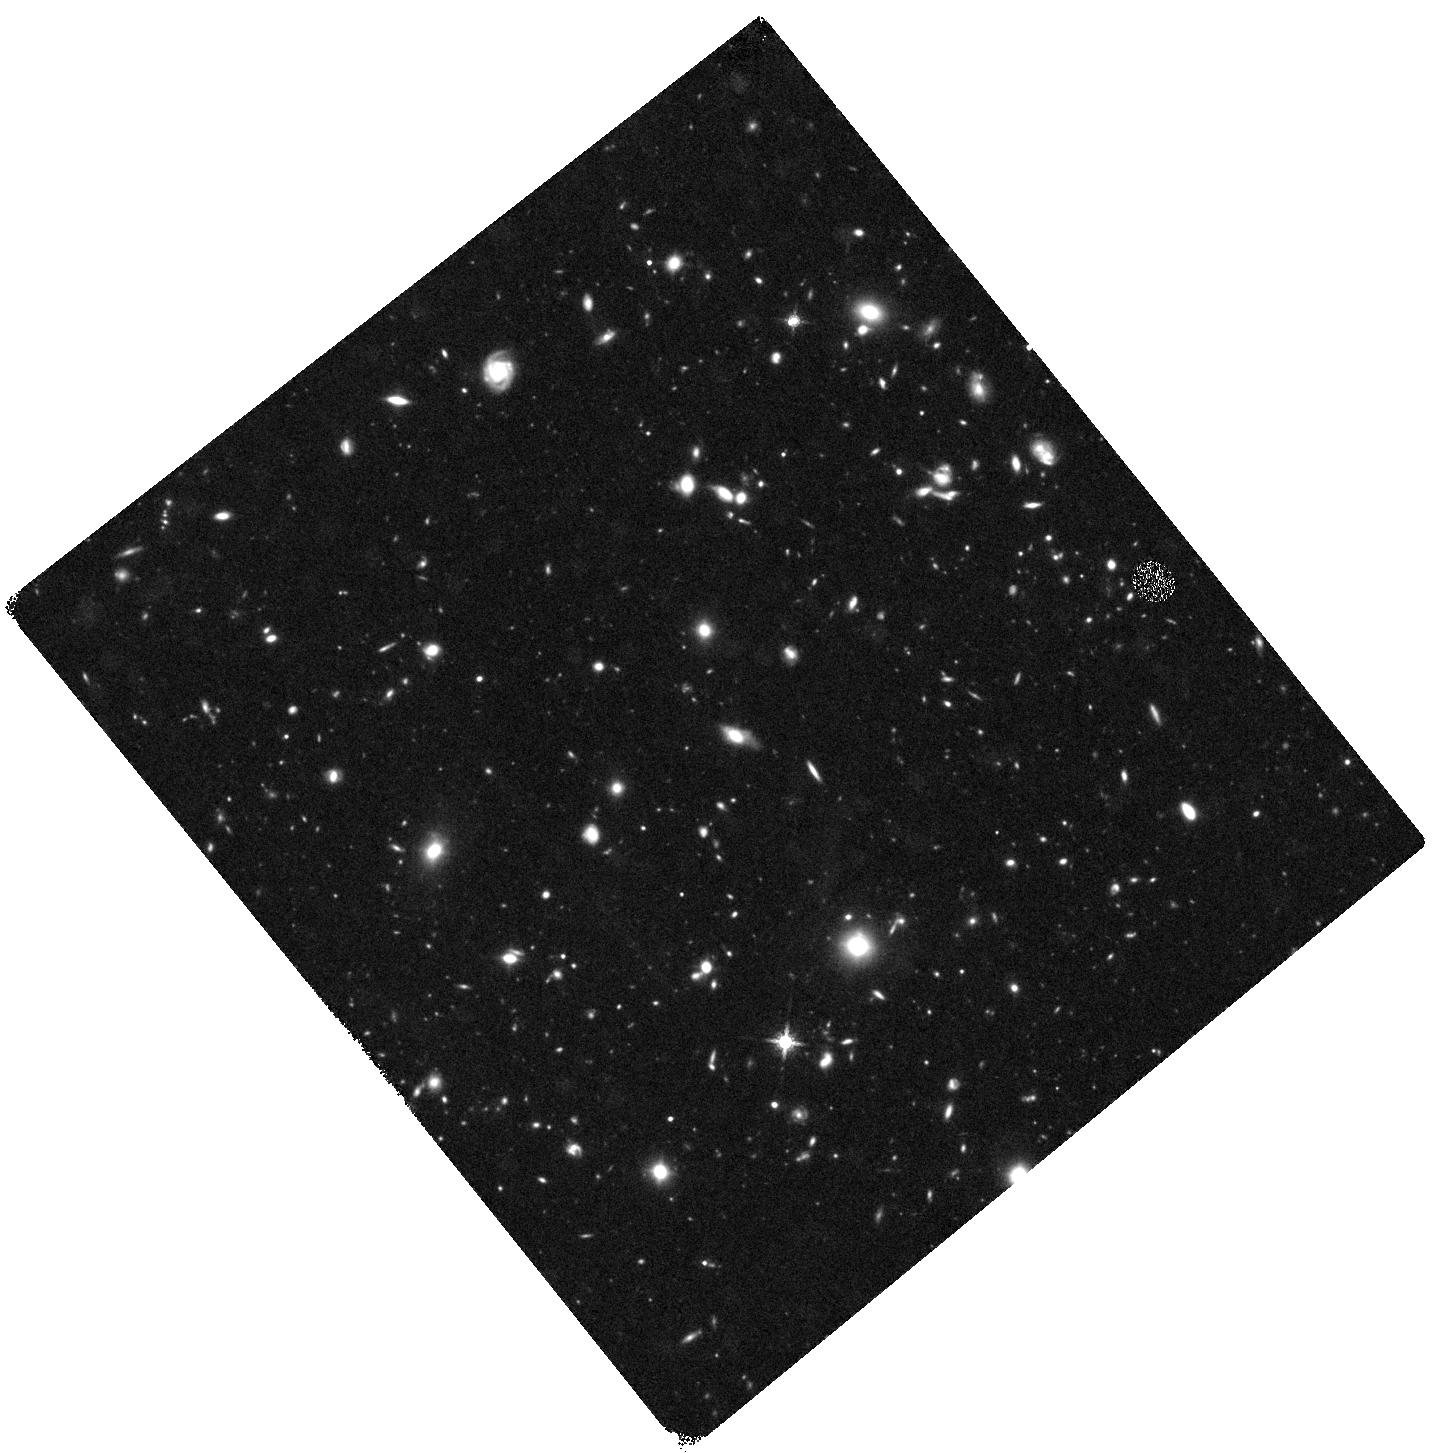
Target: HUDF-DEEP-WFC3
Instrument: WFC3/IR
Filter: F160W
Exposure: 1.5 h
Observation ID: hst_12498_10_wfc3_ir_f160w_ibp310

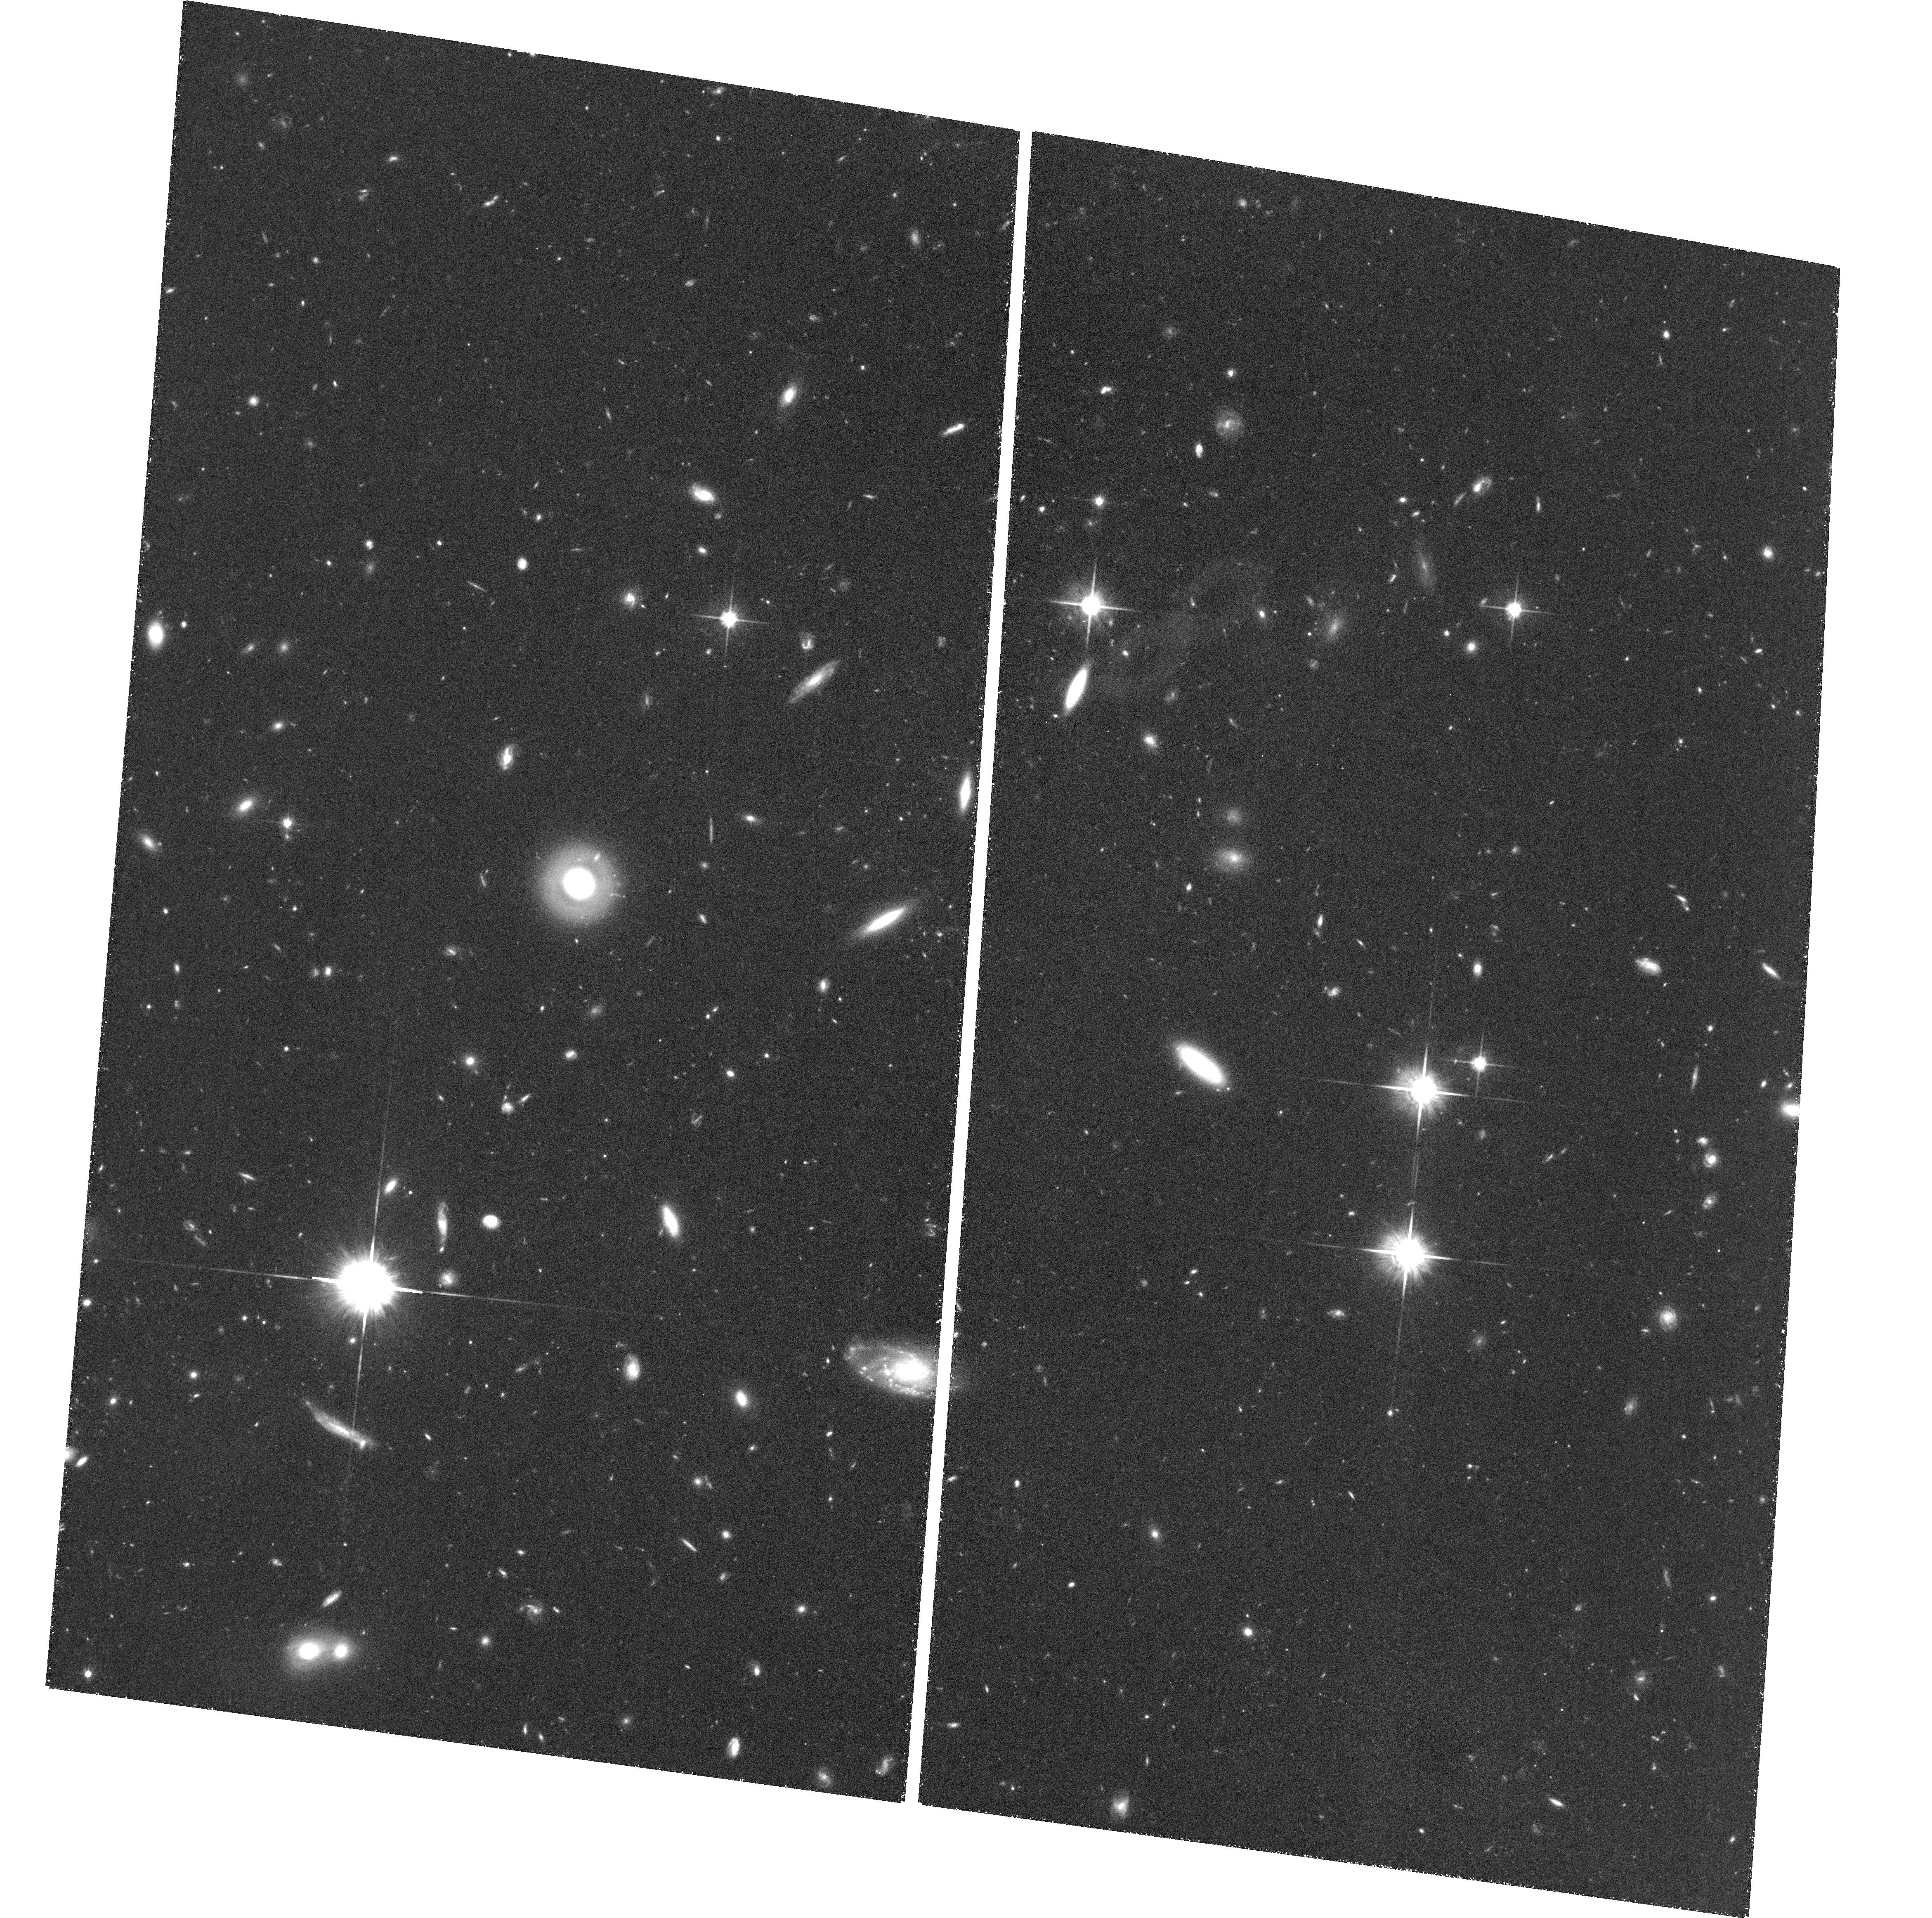
Target: field at RA 53.245°, Dec -27.848°
Instrument: ACS/WFC
Filter: F814W
Exposure: 1.4 h
Observation ID: hst_12498_27_acs_wfc_f814w_jbp327

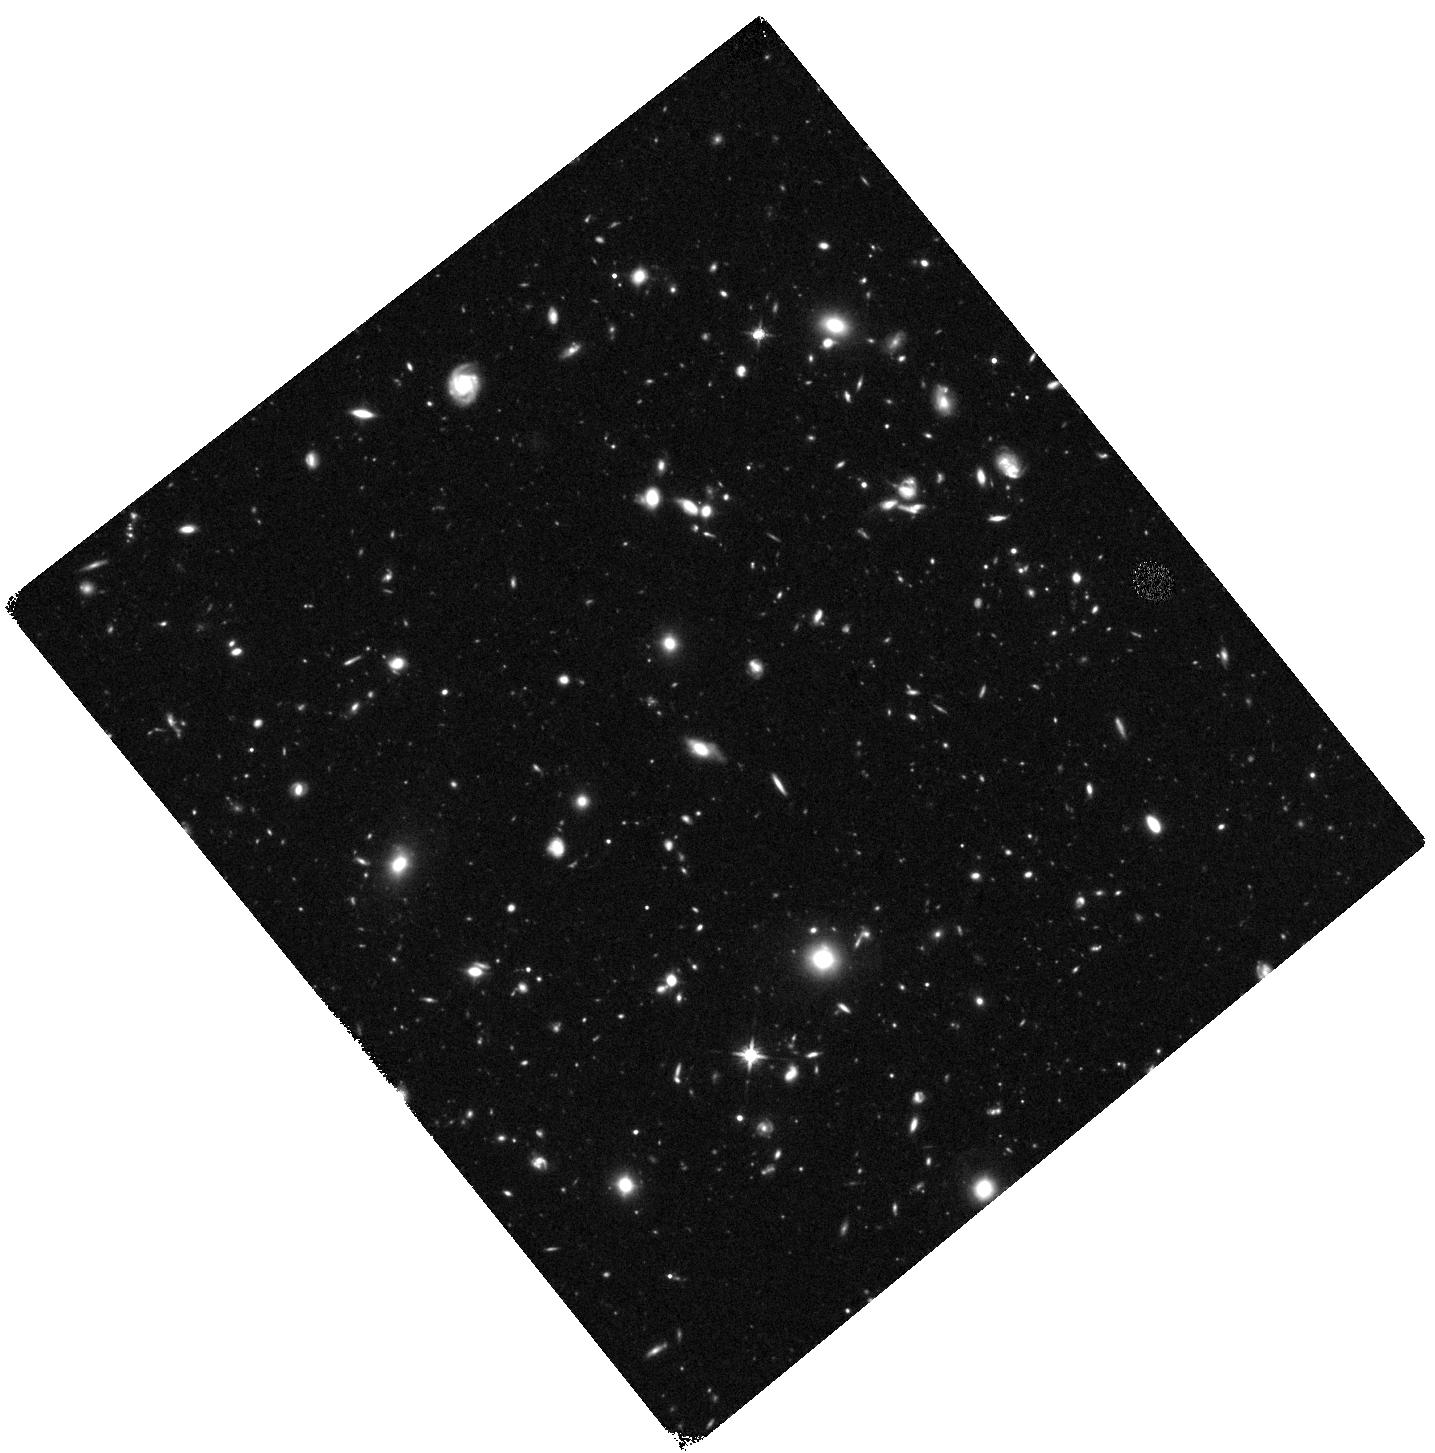
Target: HUDF-DEEP-WFC3
Instrument: WFC3/IR
Filter: F140W
Exposure: 1.5 h
Observation ID: hst_12498_58_wfc3_ir_f140w_ibp358

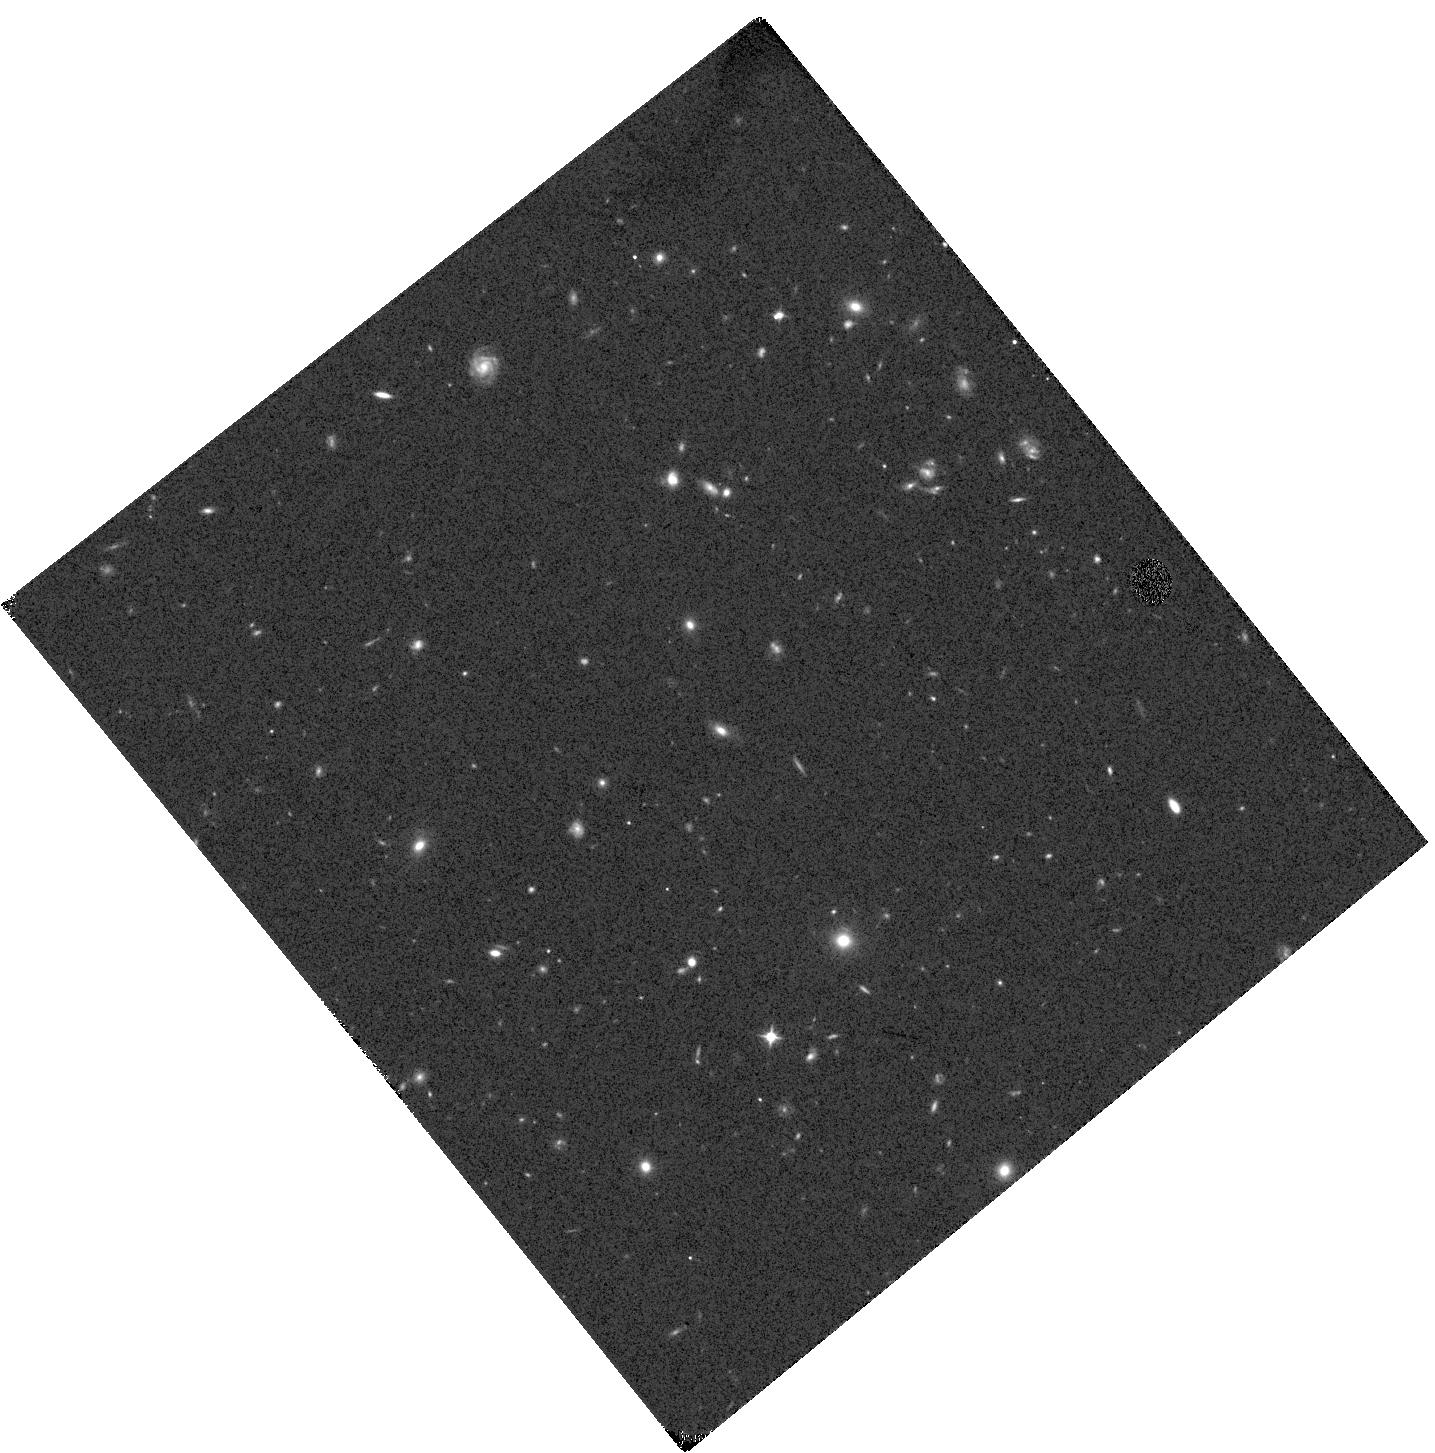
Target: HUDF-DEEP-WFC3
Instrument: WFC3/IR
Filter: F105W
Exposure: 1.5 h
Observation ID: hst_12498_48_wfc3_ir_f105w_ibp348

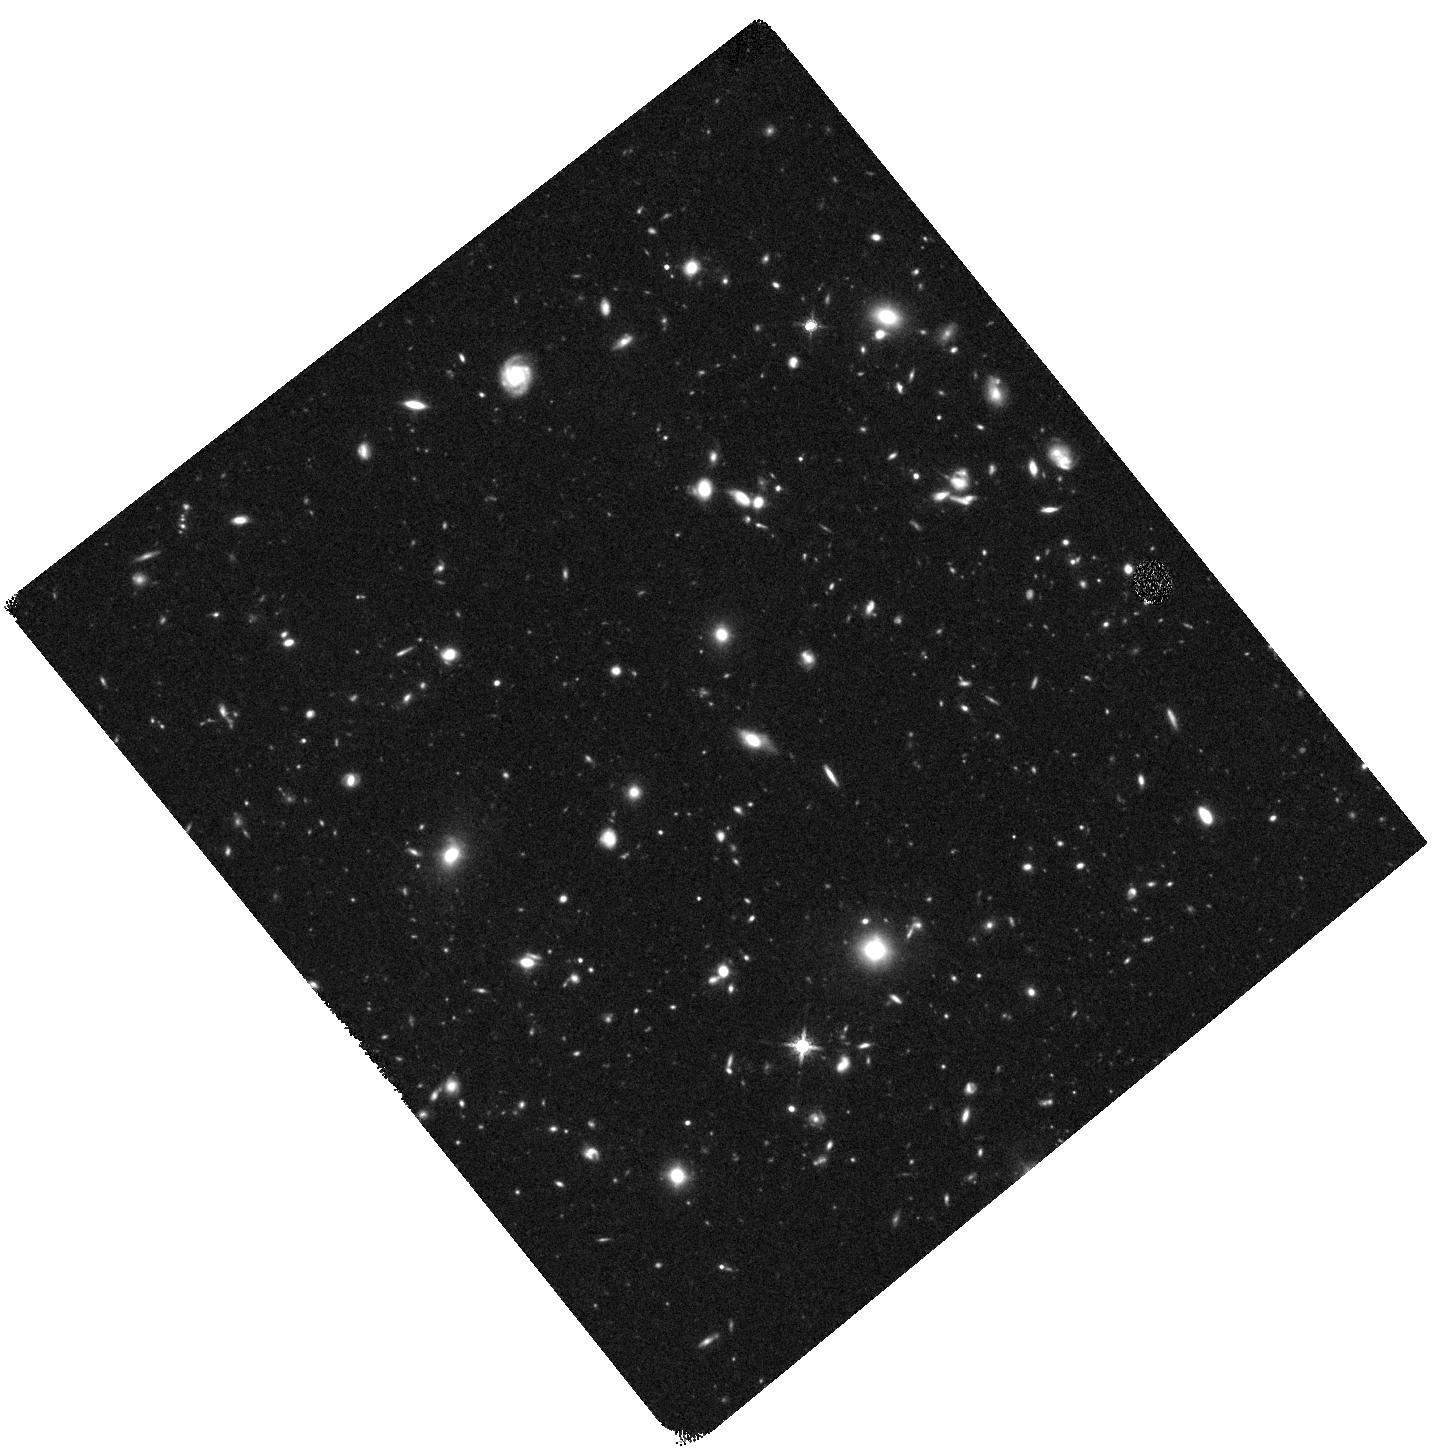
Target: HUDF-DEEP-WFC3
Instrument: WFC3/IR
Filter: F160W
Exposure: 1.5 h
Observation ID: hst_12498_07_wfc3_ir_f160w_ibp307

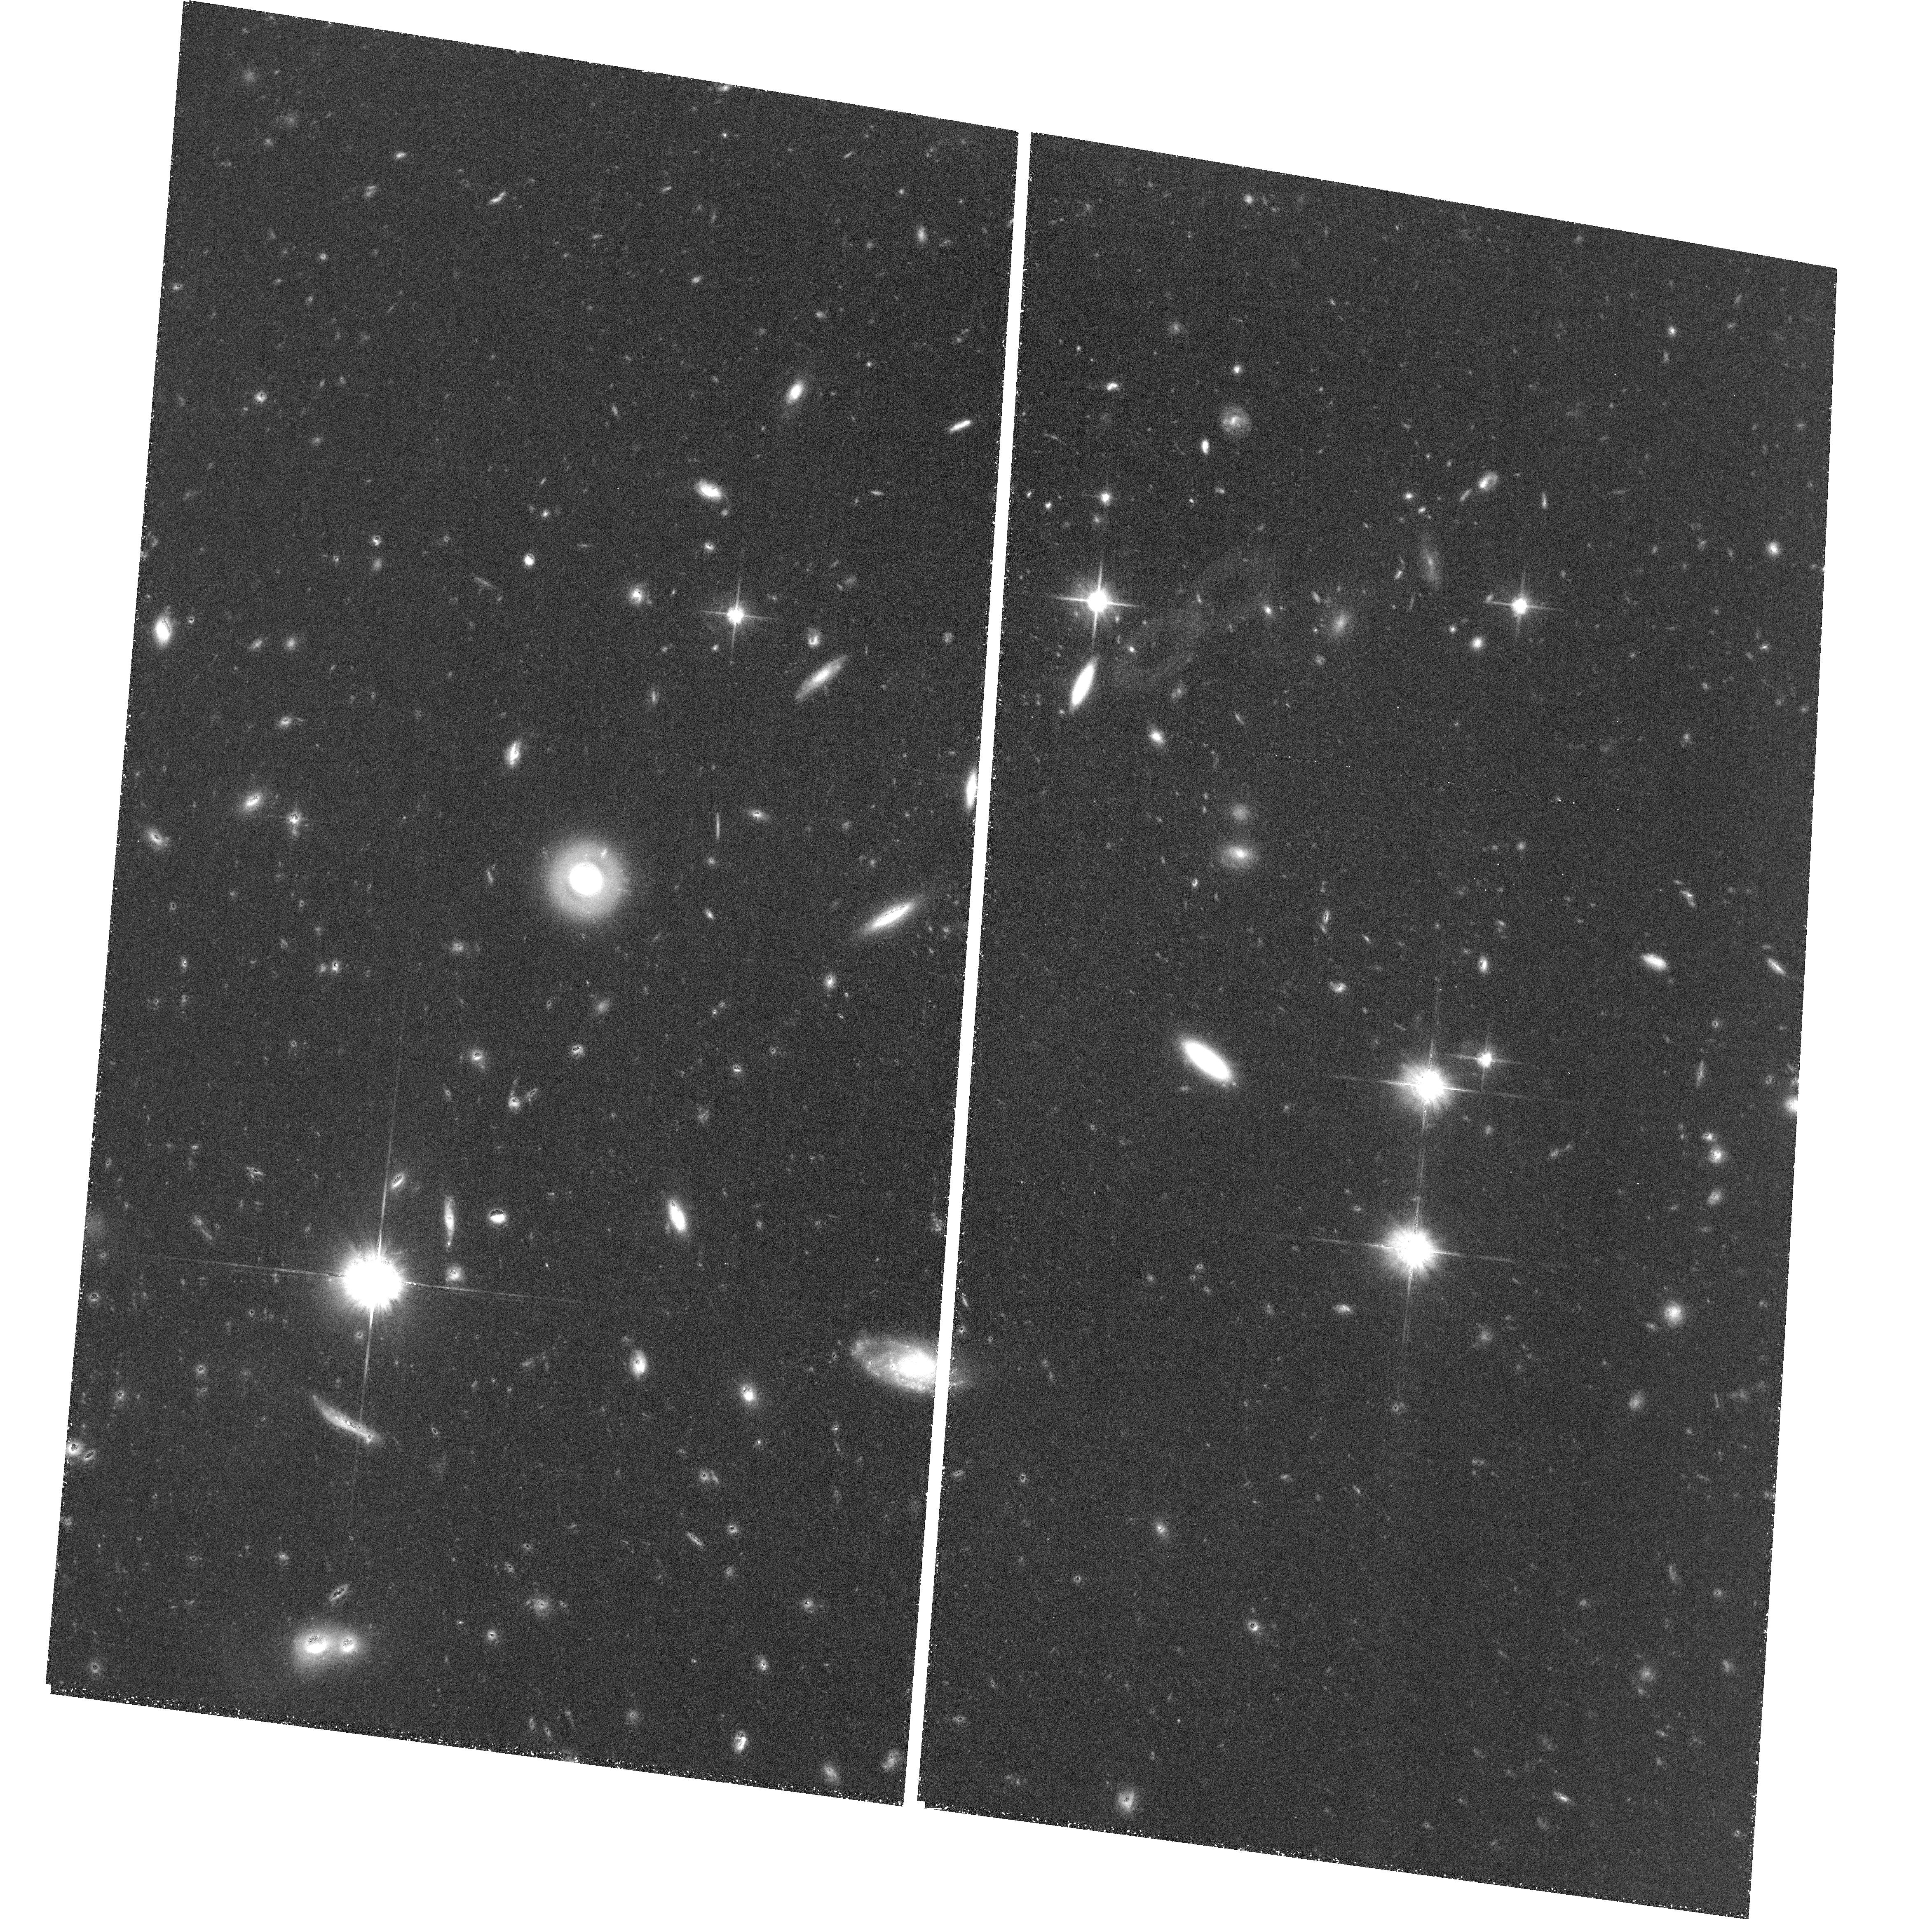
Target: field at RA 53.245°, Dec -27.848°
Instrument: ACS/WFC
Filter: F814W
Exposure: 1.4 h
Observation ID: hst_12498_32_acs_wfc_f814w_jbp332

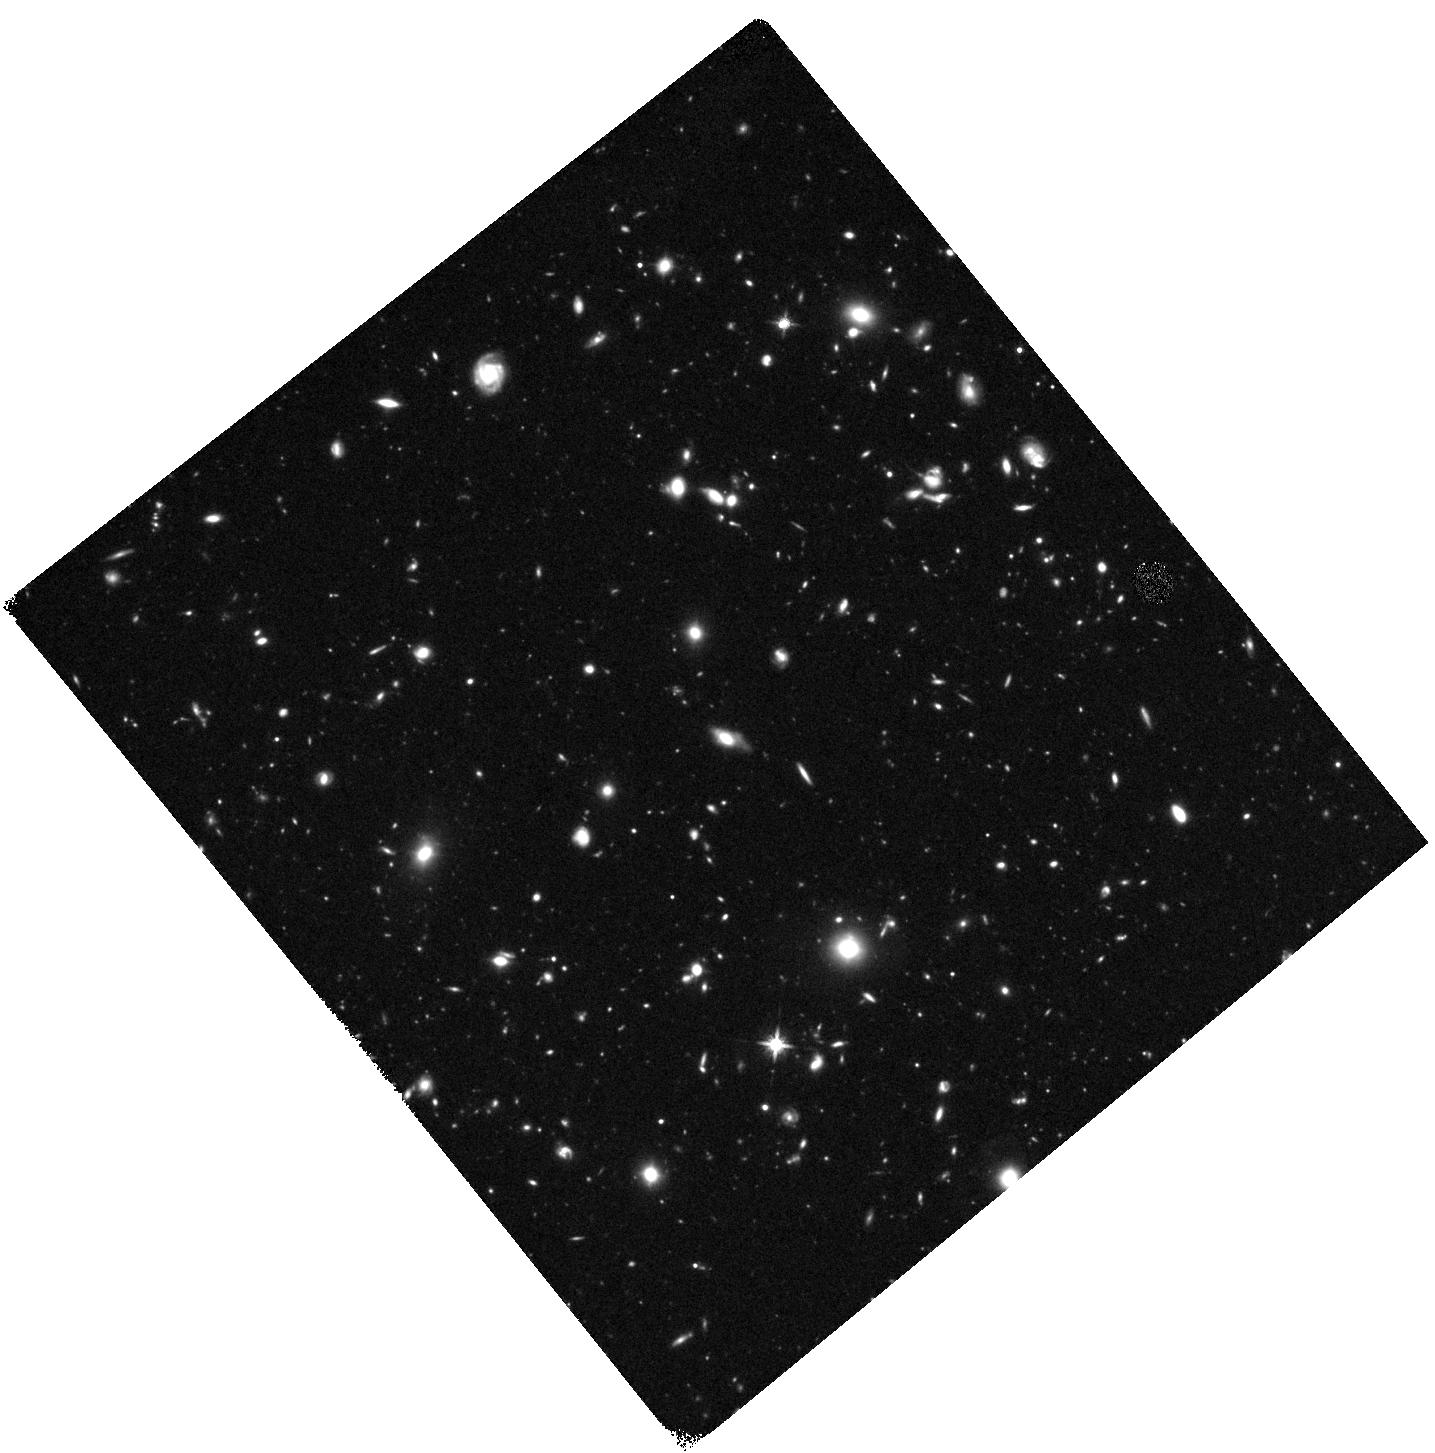
Target: HUDF-DEEP-WFC3
Instrument: WFC3/IR
Filter: F140W
Exposure: 1.5 h
Observation ID: hst_12498_60_wfc3_ir_f140w_ibp360

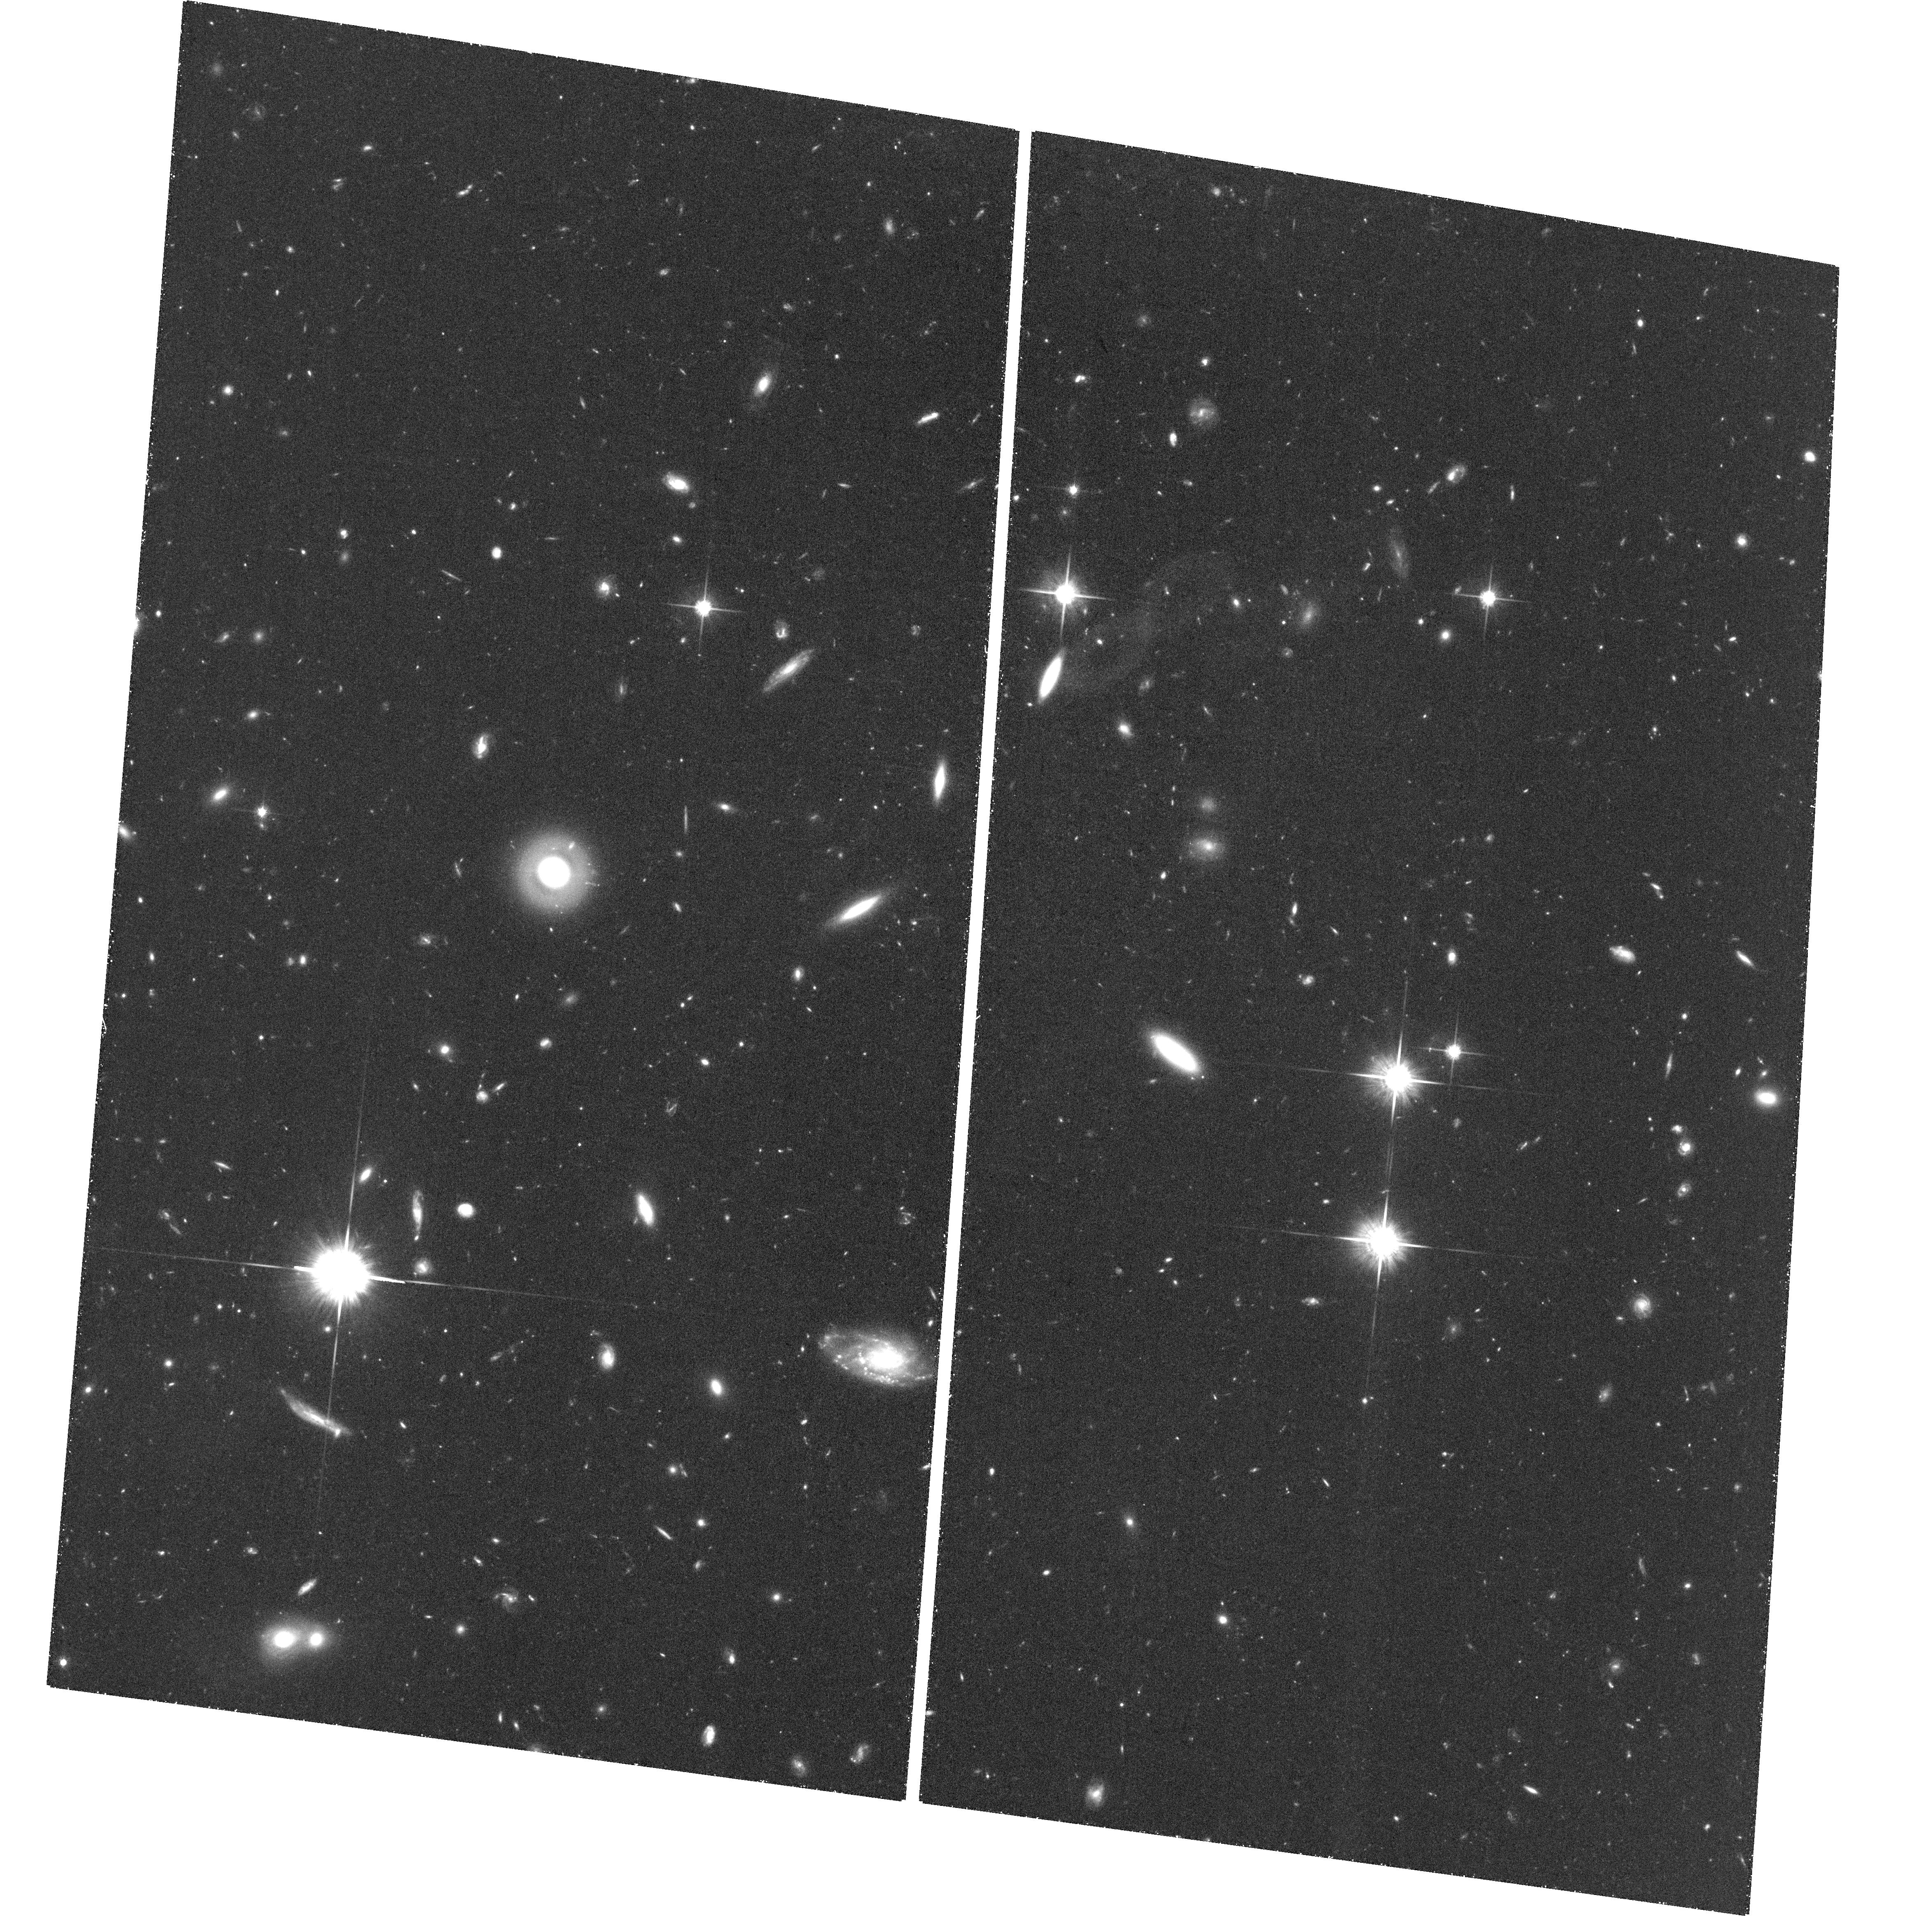
Target: field at RA 53.244°, Dec -27.849°
Instrument: ACS/WFC
Filter: F814W
Exposure: 1.4 h
Observation ID: hst_12498_33_acs_wfc_f814w_jbp333

Did Galaxies Reionize the Universe? (PI: Ellis, Richard S.)

We propose to use the unique power of ultra-deep WFC3/IR imaging to resolve the long-standing question of whether and when young galaxies reionized the Universe. HST can demonstrably address this important goal by establishing whether: (i) there is a sustained evolving population of star-forming galaxies that can be convincingly measured via robust multi-filter detections in the redshift range 7 < z < 10; (ii) the population produces sufficient ultraviolet luminosity density through well-determined luminosity functions to faint limits at z~7 and z~8; (iii) a large enough fraction of ionizing photons can escape their host galaxies as determined from bias-free precise measures of the slopes of their UV continua. We show, via a detailed analysis of the existing and ongoing WFC3/IR surveys, and a range of simulations, that these issues can only be addressed through a strategic new WFC3/IR imaging campaign in the Hubble Ultra Deep Field (HUDF). Our proposed, highly-focused, strategy exploits the existing and planned ACS+WFC3 imaging to the full, but transforms our ability to study the number density of z~7-10 sources and the detailed astrophysical properties at z~7-8. The required investment of 128 orbits, primarily in F105W and the hitherto unexploited F140W filter, will ensure HST advances our understanding of this final frontier in cosmic history prior to the launch of JWST.